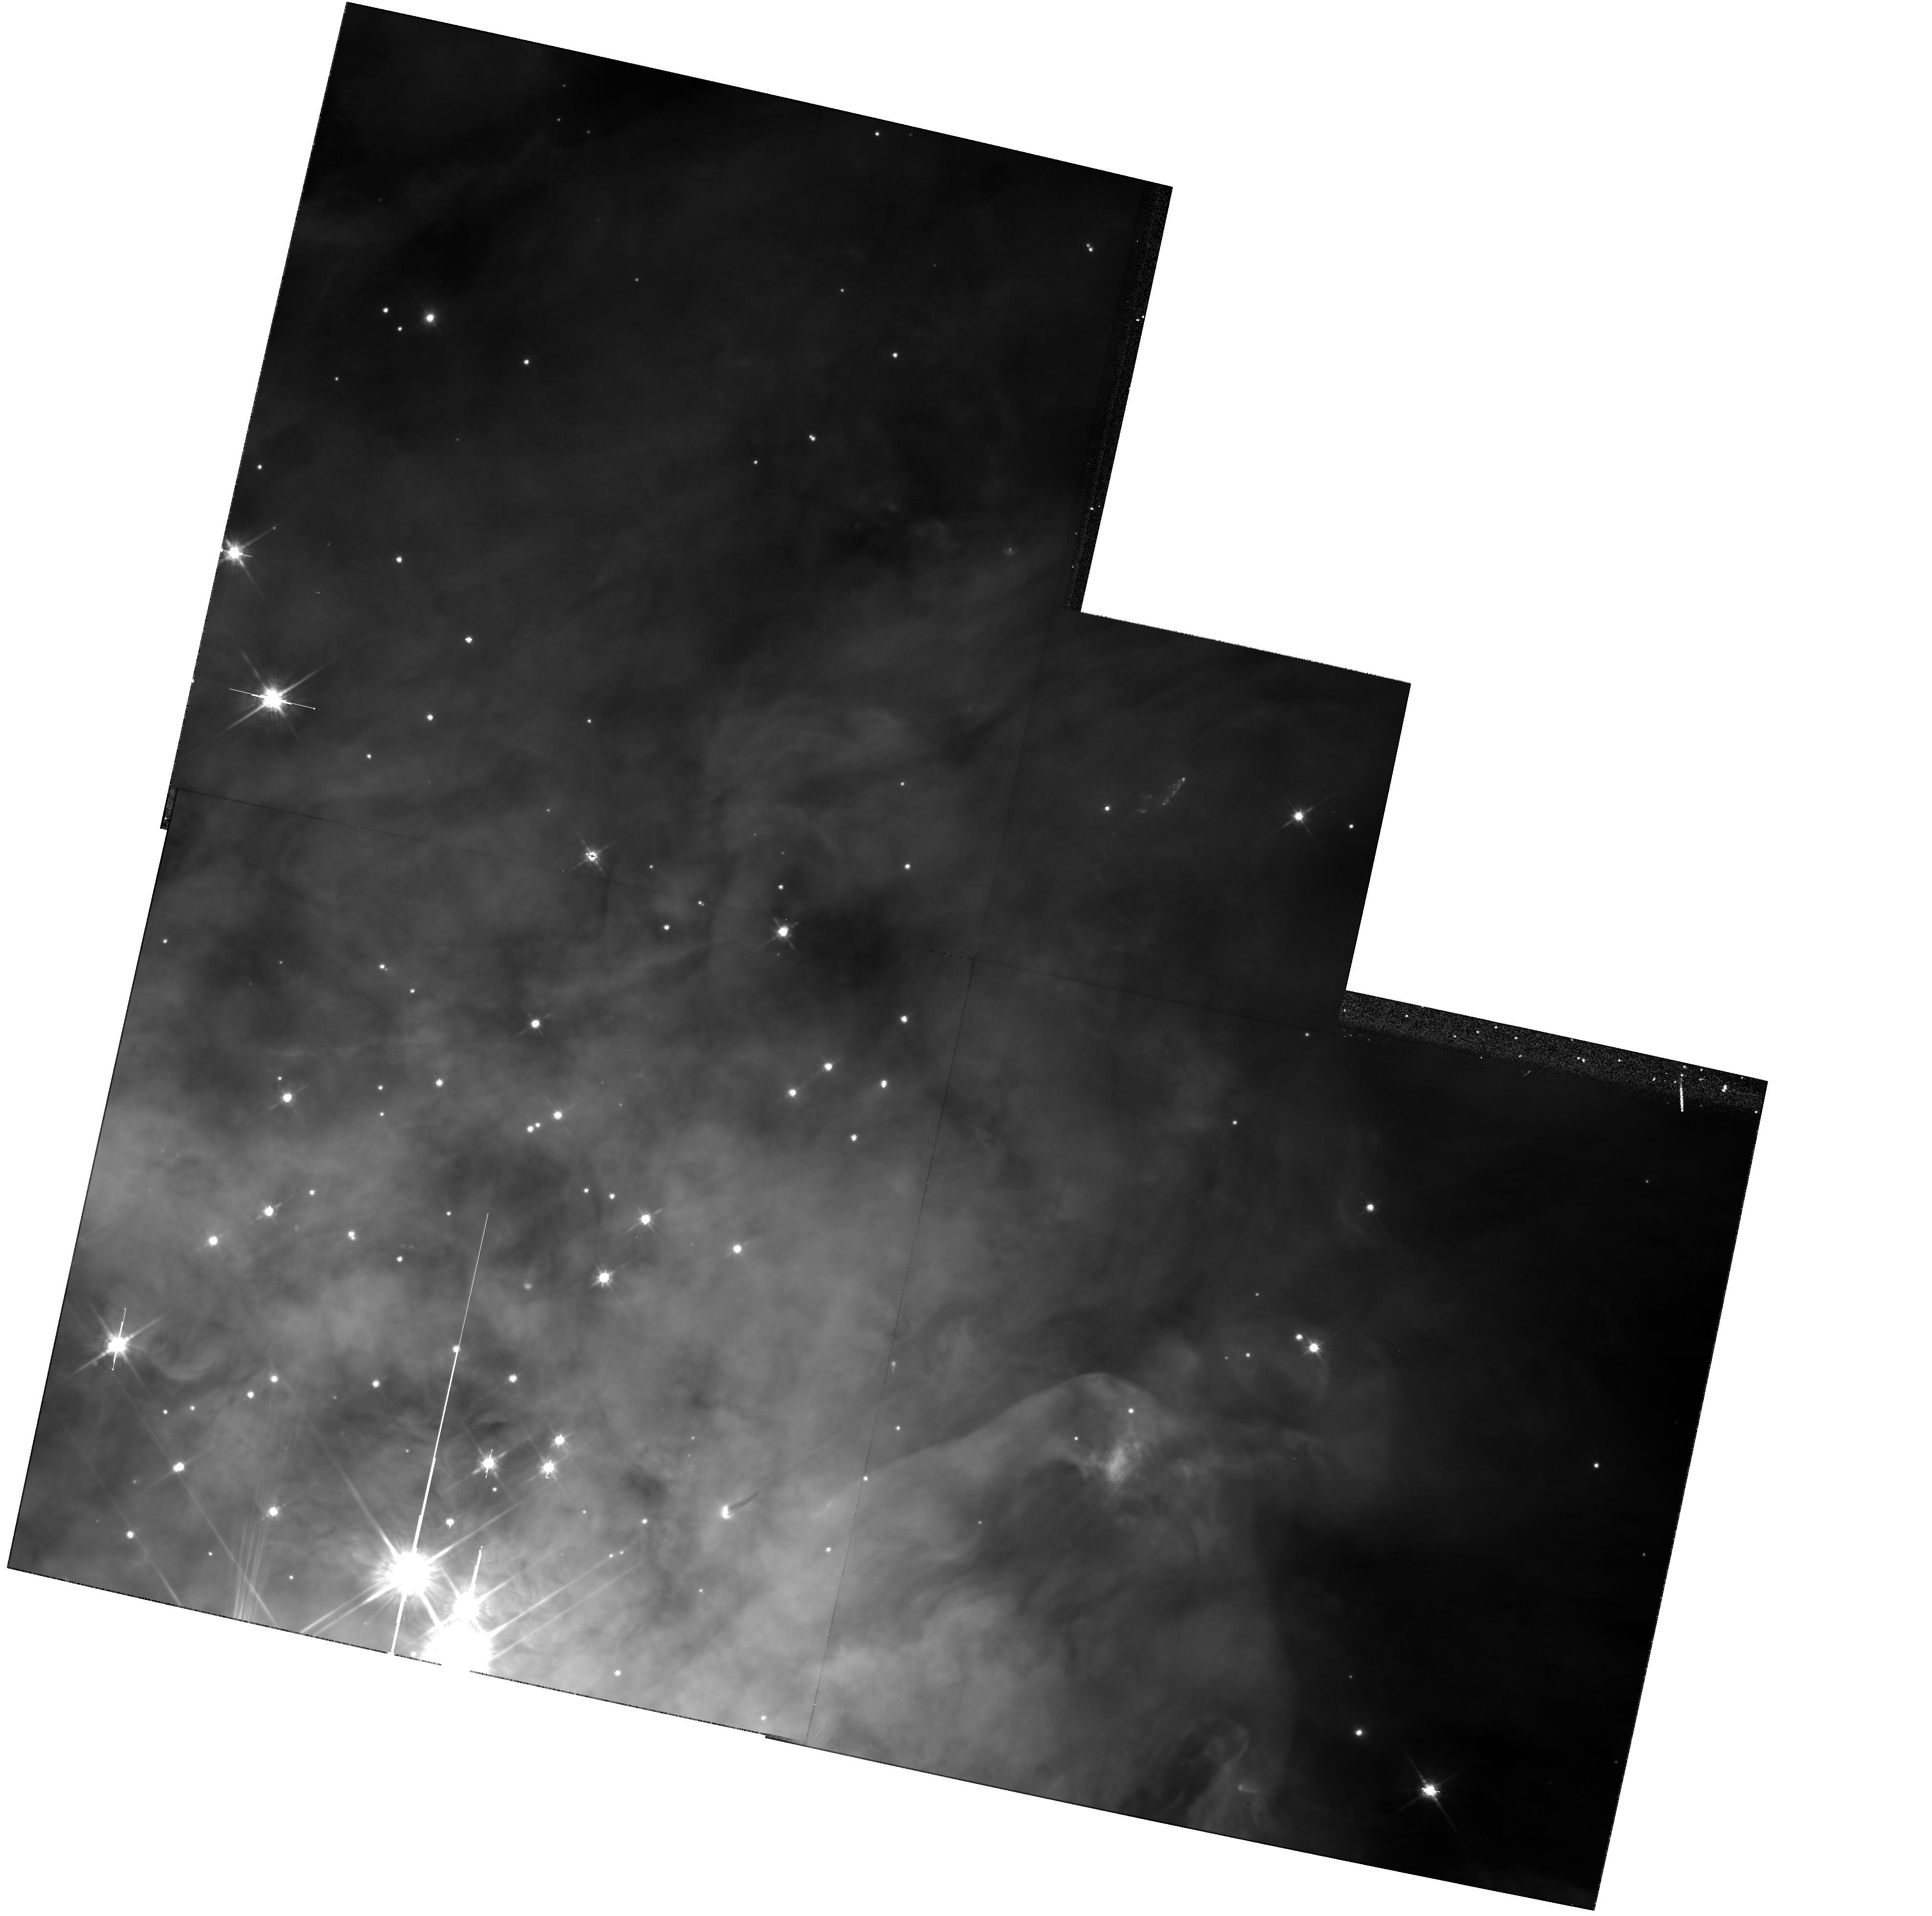
Target: TRAPEZIUM-POS5
Instrument: WFPC2/PC
Filter: F791W
Exposure: 11 min
Observation ID: hst_6666_05_wfpc2_pc_f791w_u4zj05

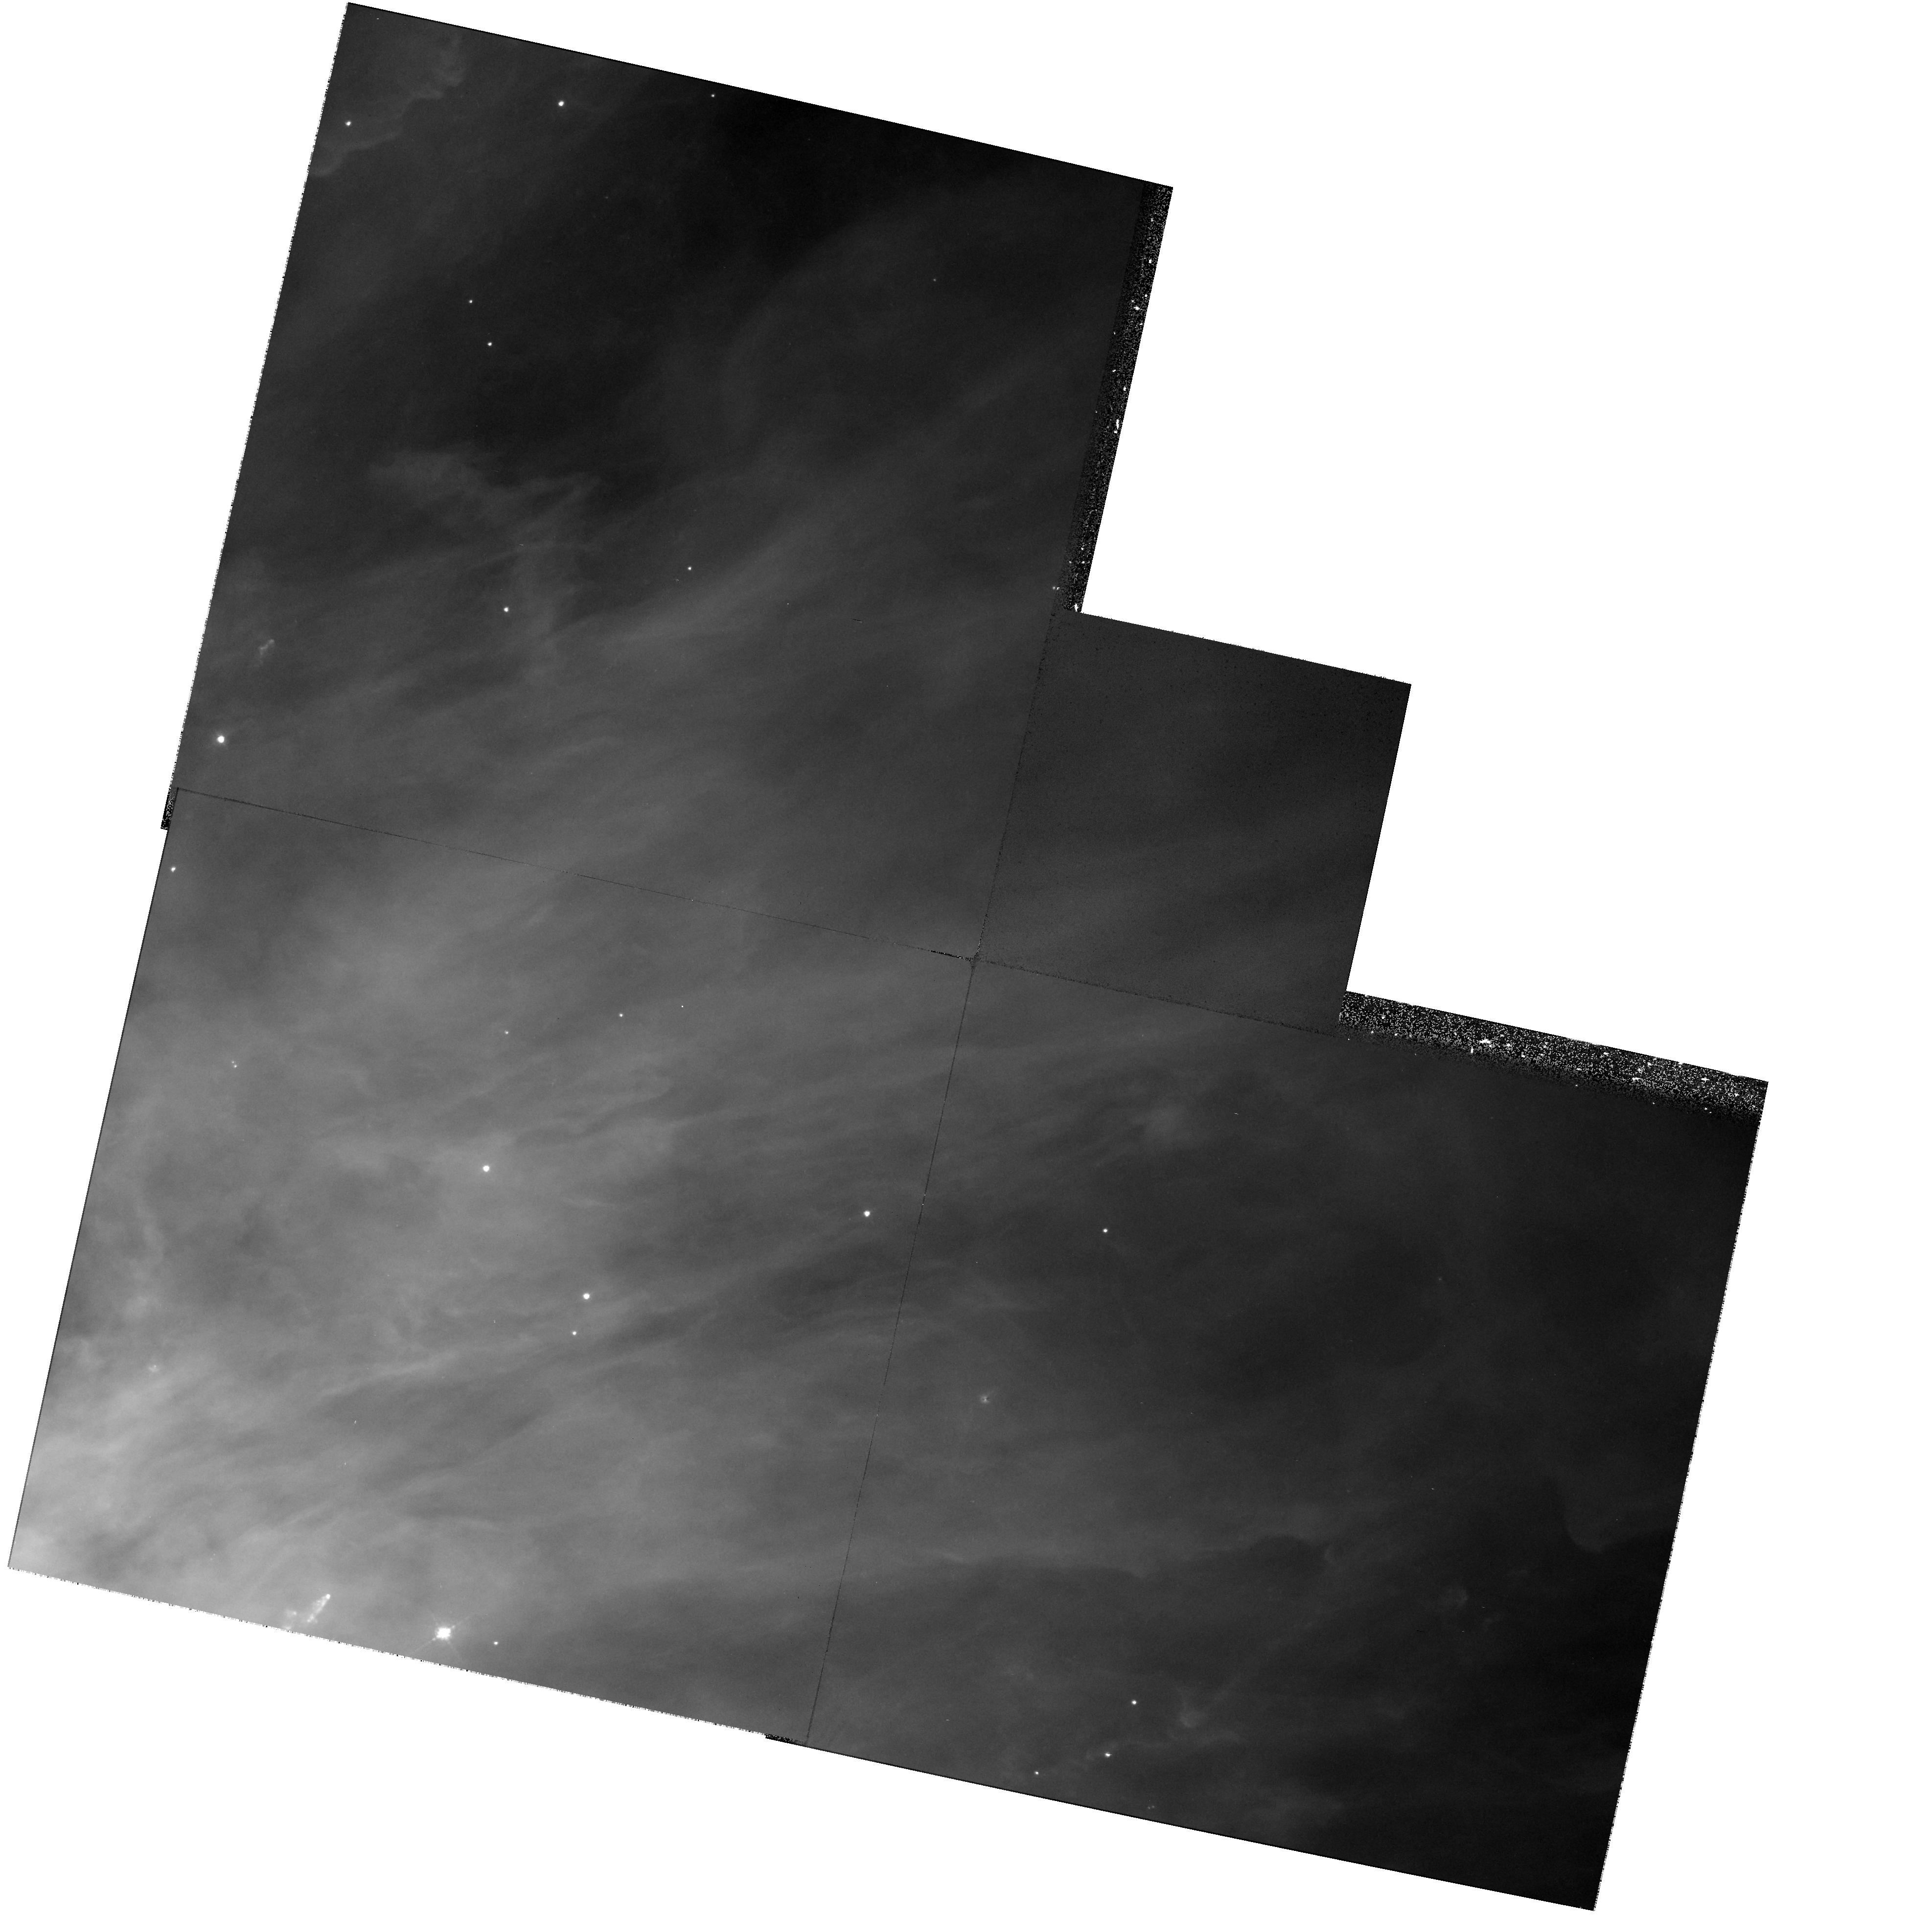
Target: TRAPEZIUM-POS8
Instrument: WFPC2/PC
Filter: F547M
Exposure: 18 min
Observation ID: hst_6666_08_wfpc2_pc_f547m_u4zj08

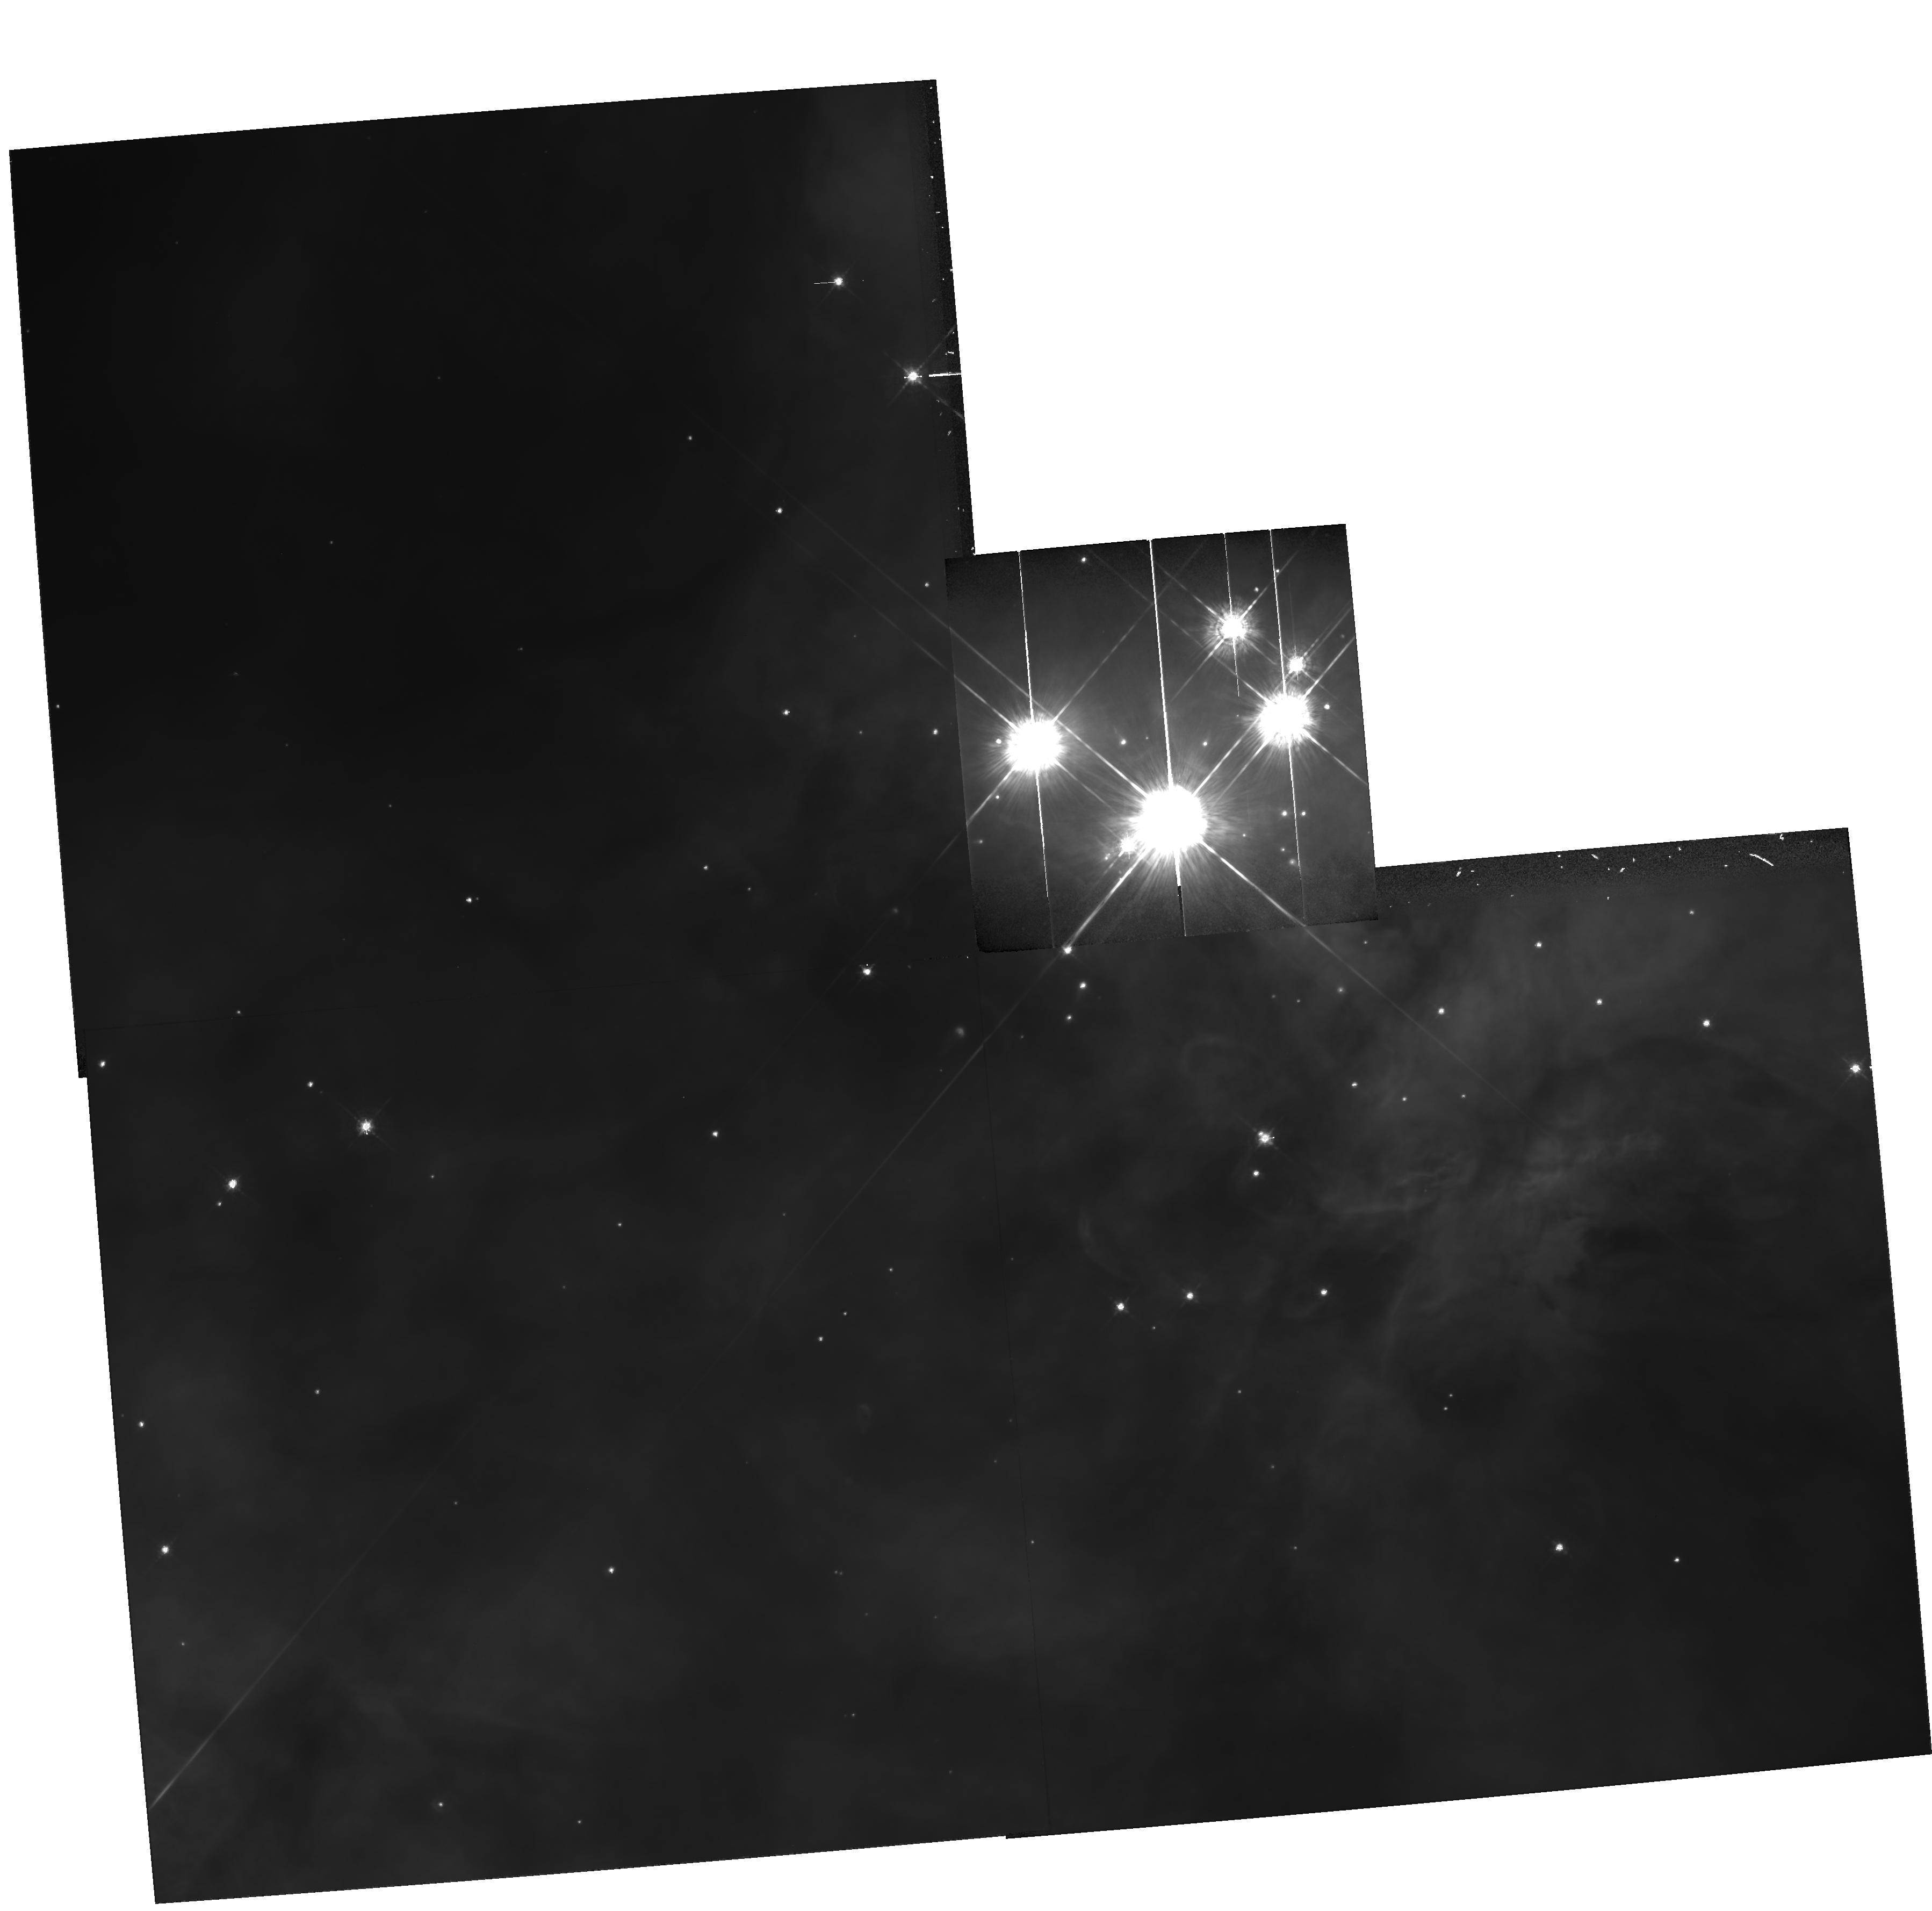
Target: TRAPEZIUM-POS4
Instrument: WFPC2/PC
Filter: F547M
Exposure: 18 min
Observation ID: hst_6666_04_wfpc2_pc_f547m_u4zj04

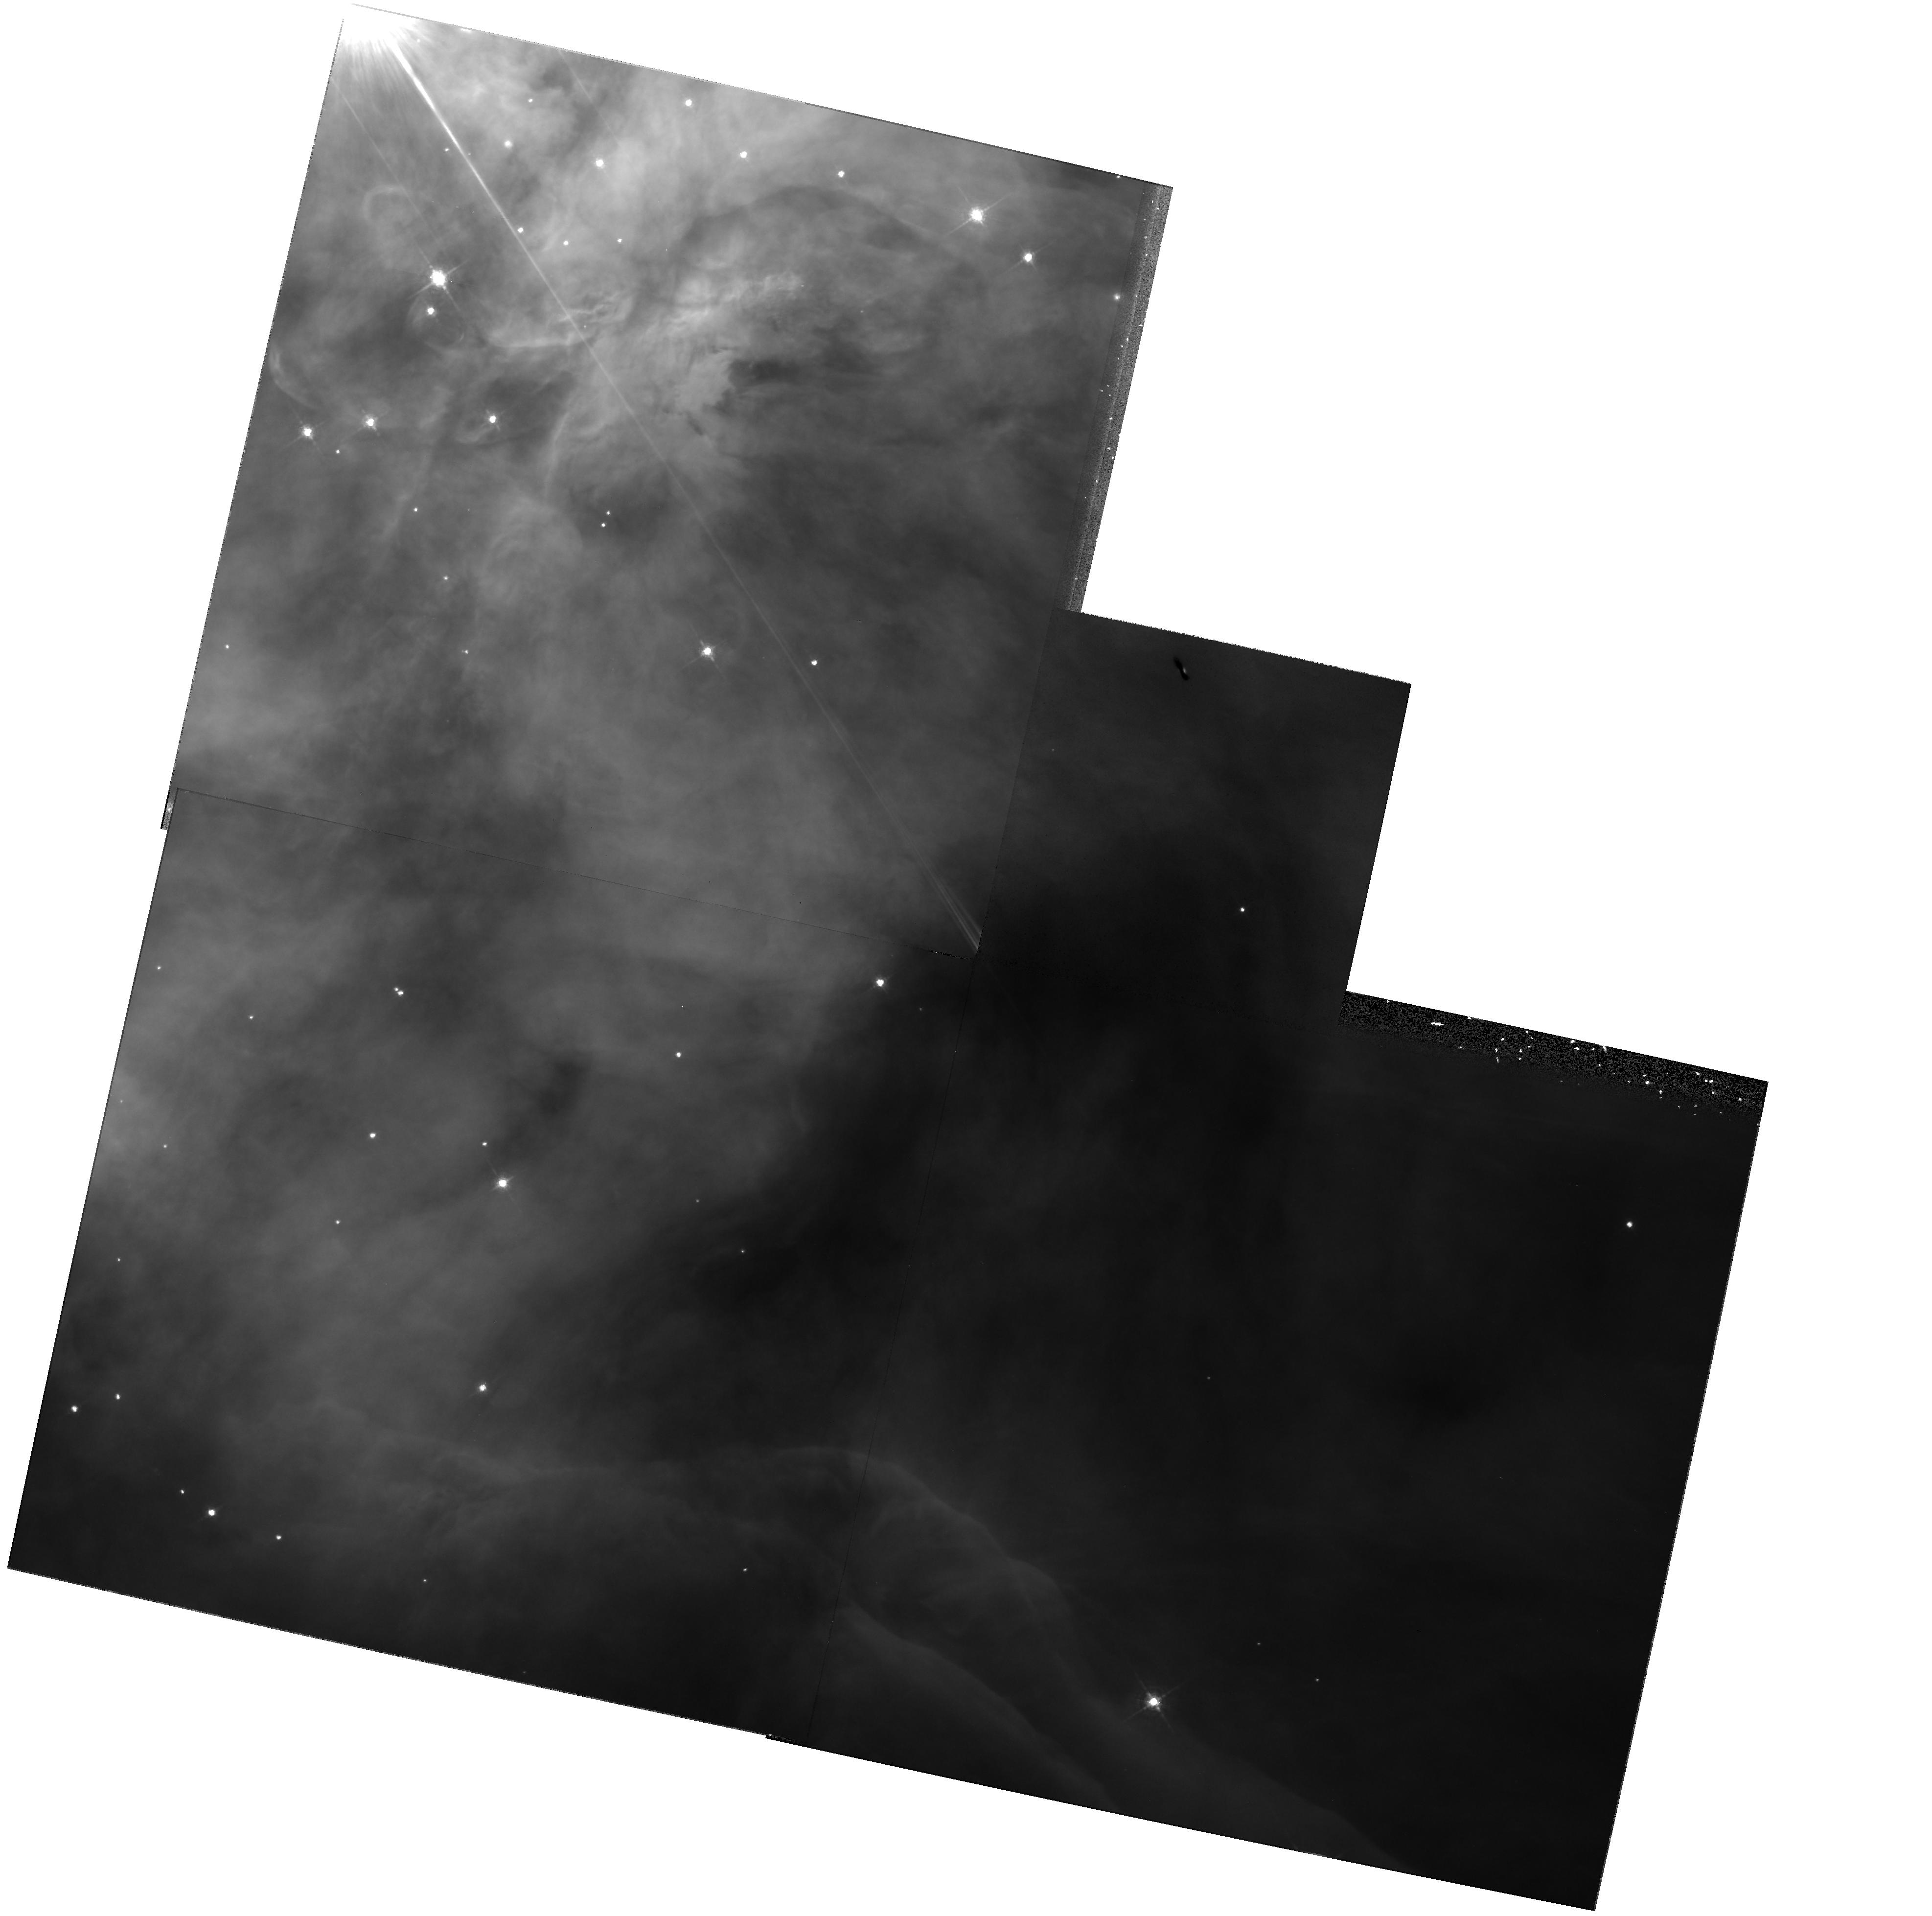
Target: TRAPEZIUM-POS6
Instrument: WFPC2/PC
Filter: F547M
Exposure: 18 min
Observation ID: hst_6666_06_wfpc2_pc_f547m_u4zj06

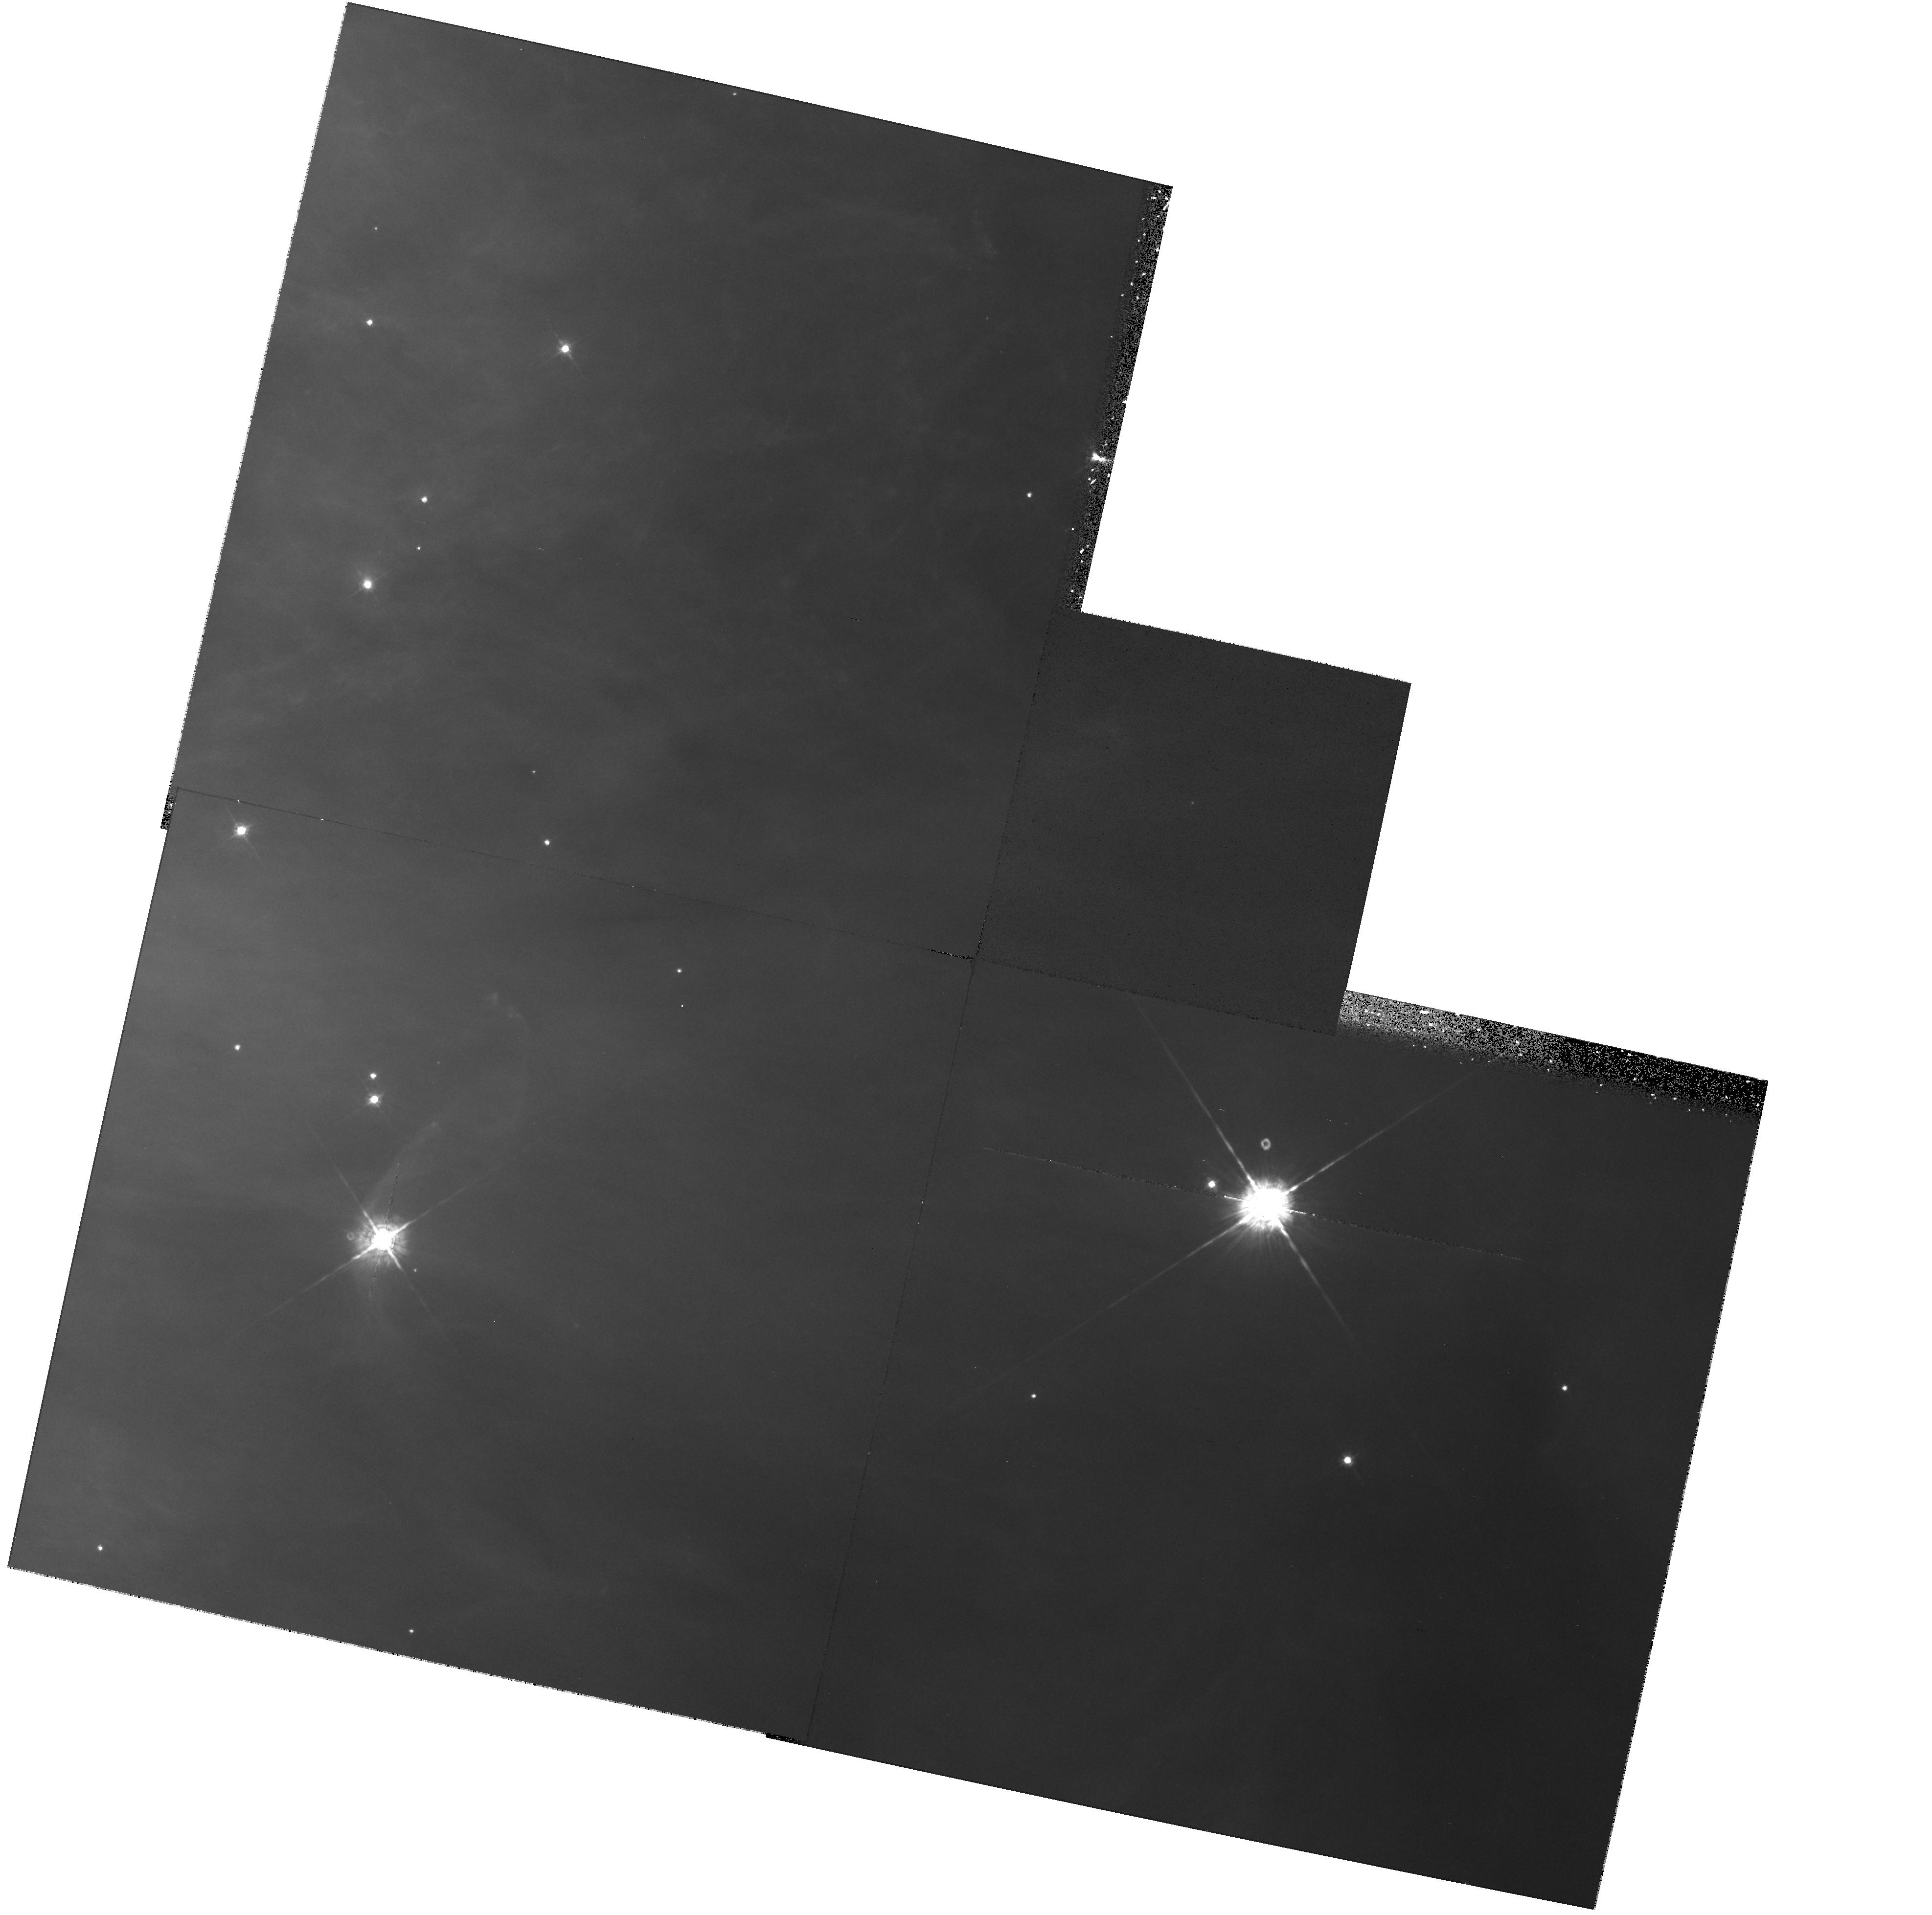
Target: TRAPEZIUM-POS9
Instrument: WFPC2/PC
Filter: F547M
Exposure: 18 min
Observation ID: hst_6666_09_wfpc2_pc_f547m_u4zj09

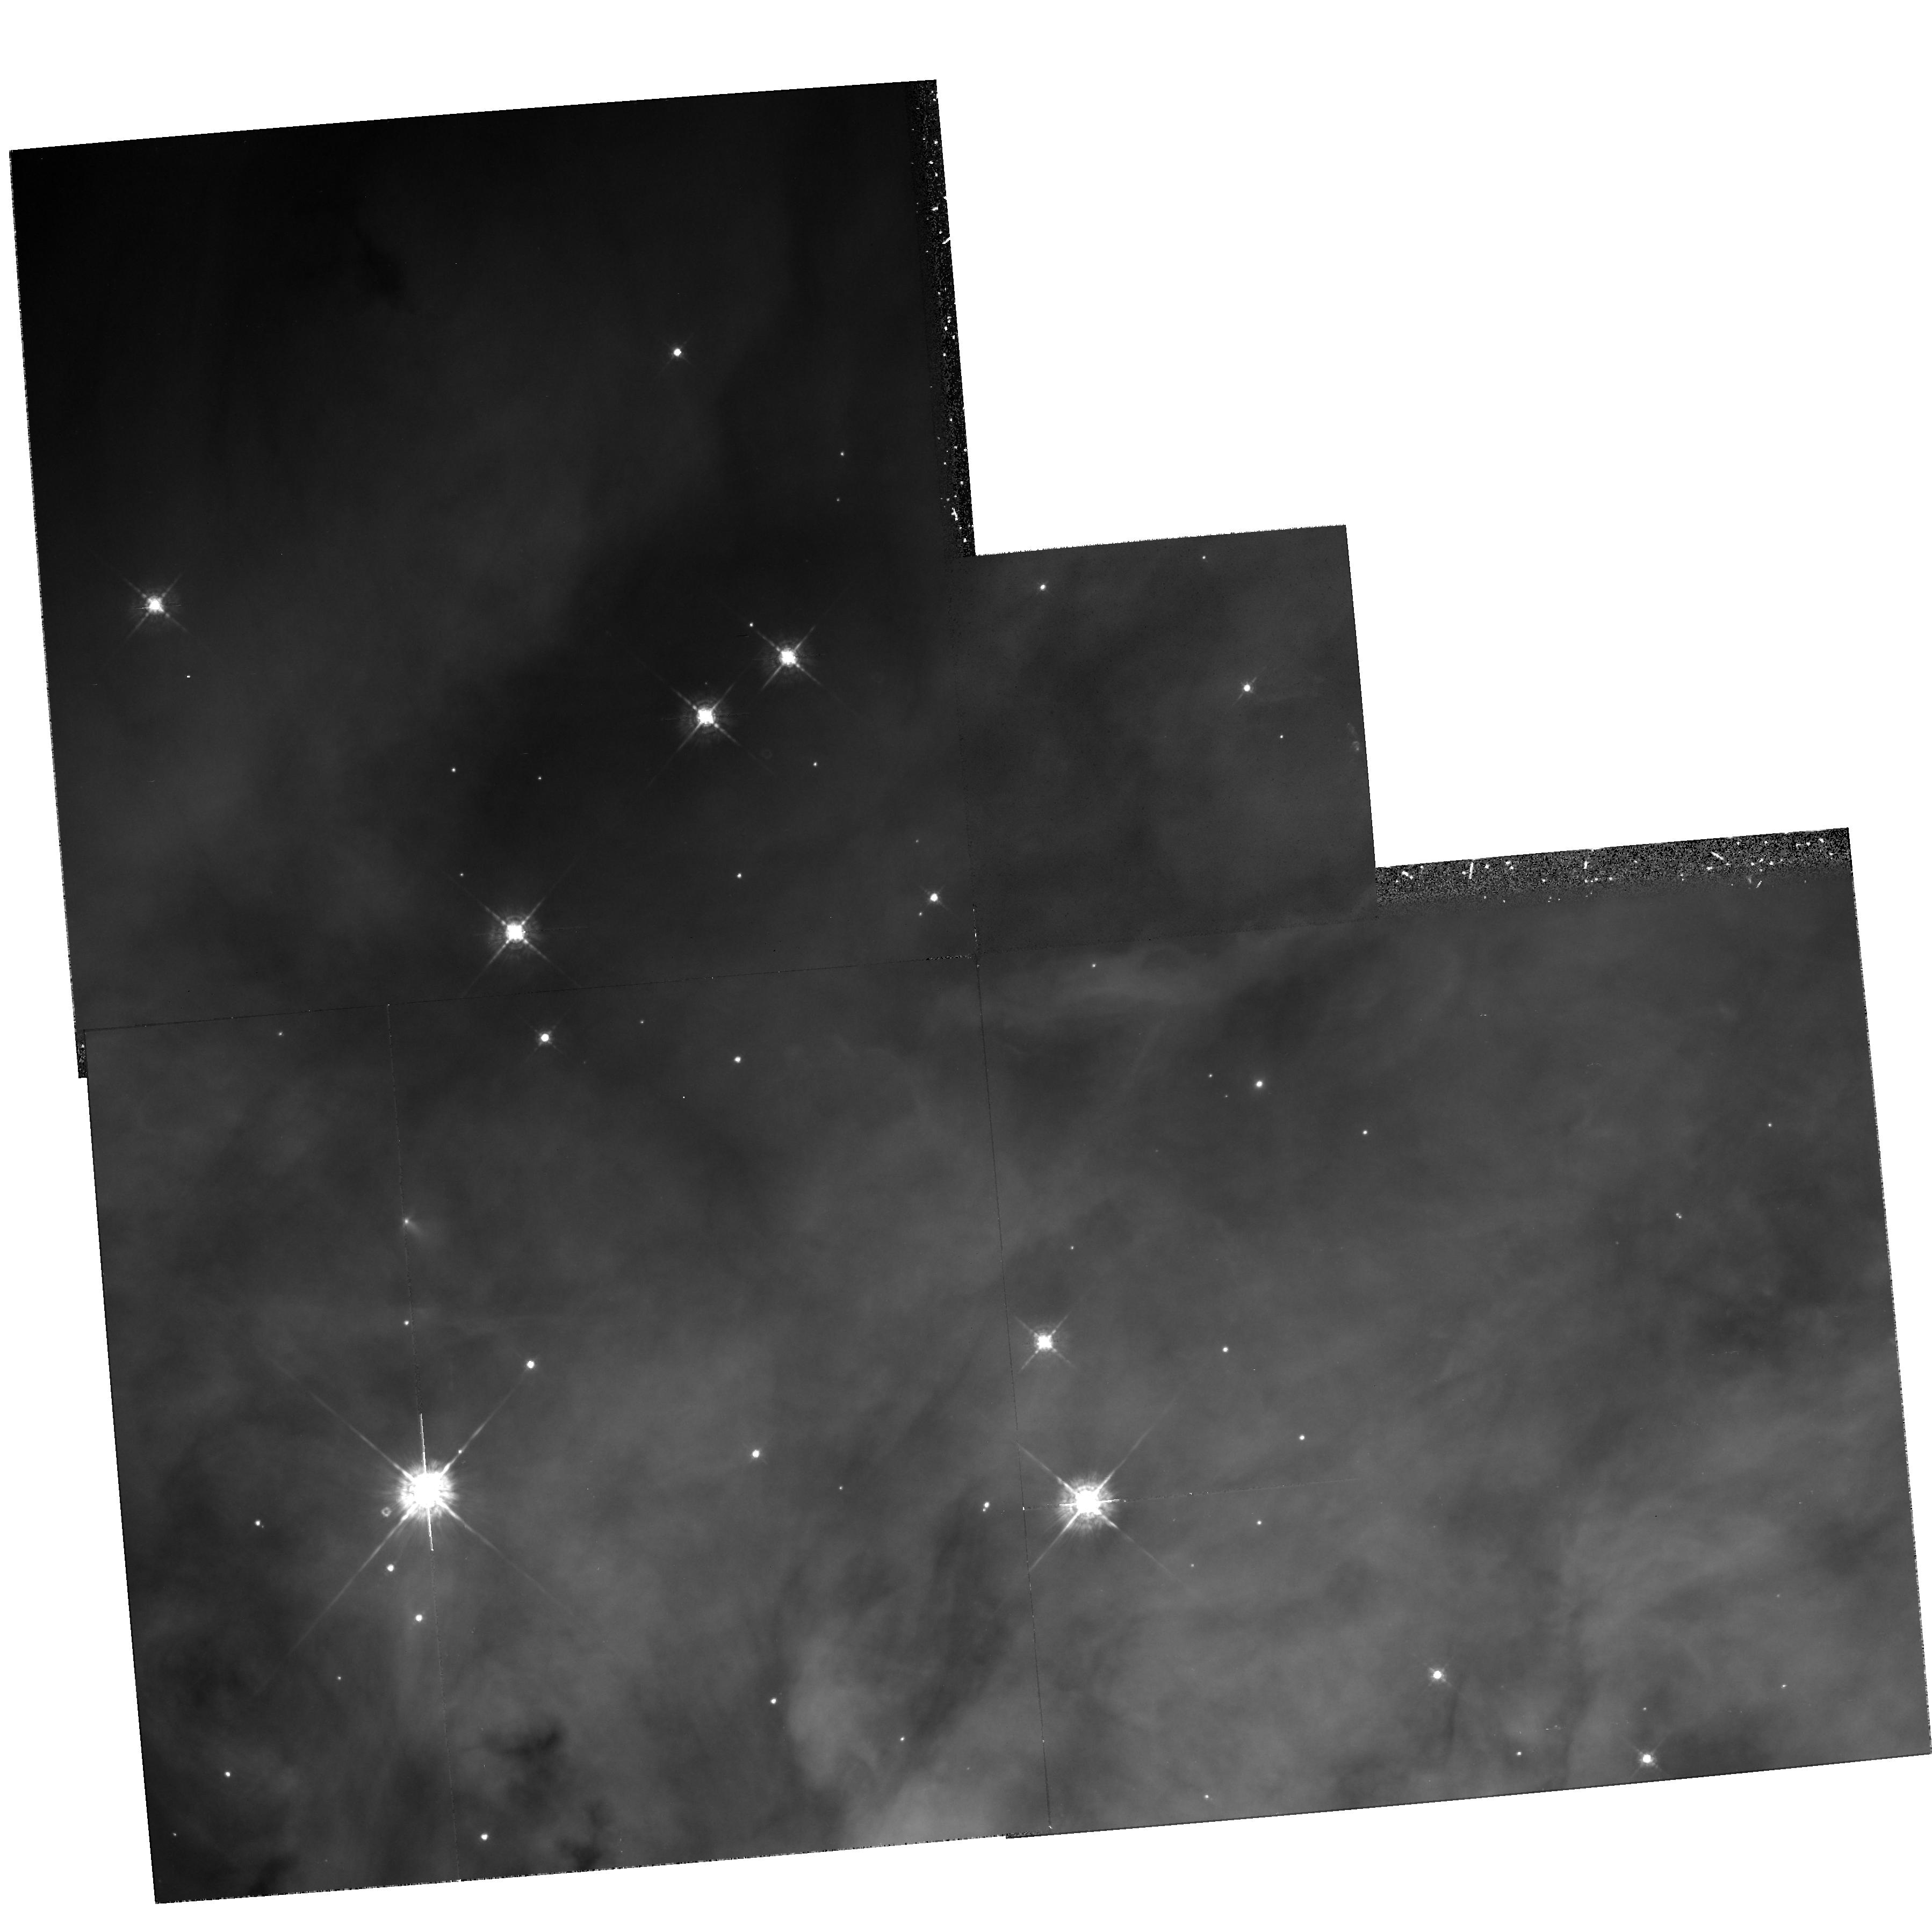
Target: TRAPEZIUM-POS3
Instrument: WFPC2/PC
Filter: F547M
Exposure: 18 min
Observation ID: hst_6666_03_wfpc2_pc_f547m_u4zj03

The Mass Function and Binary Star Fraction of the Trapezium Cluster (PI: Stauffer, John)

We propose deep WFPC2 images of the Trapezium cluster to determine the low-mass end of the initial mass function, to search for brown dwarfs, and to explore the close binary population in the cluster. The Trapezium is not only the best open cluster in terms of distance and compactness to study with HST; it is the only nearby representative of dense star formation regions where the extinction is sufficiently low that extensive optical studies are feasible. The V and I-band photometry derived from our WFPC-2 images will be combined with ground-based data, including existing and proposed JHK photometry, optical imaging, and optical spectroscopy. These data will enable us to determine the effects of environment - star/gas densities and the presence of massive stars - on the form of the initial mass function and binary distribution, and to search for brown dwarfs in this extremely young cluster down to masses ~ 0.02 M(sun). The proposed two-color images of the entire Trapezium cluster with WFPC2 will greatly improve upon our AO1 PC imaging of ~ 1/3 of the cluster, which had been seriously limited by spherical aberration effects.